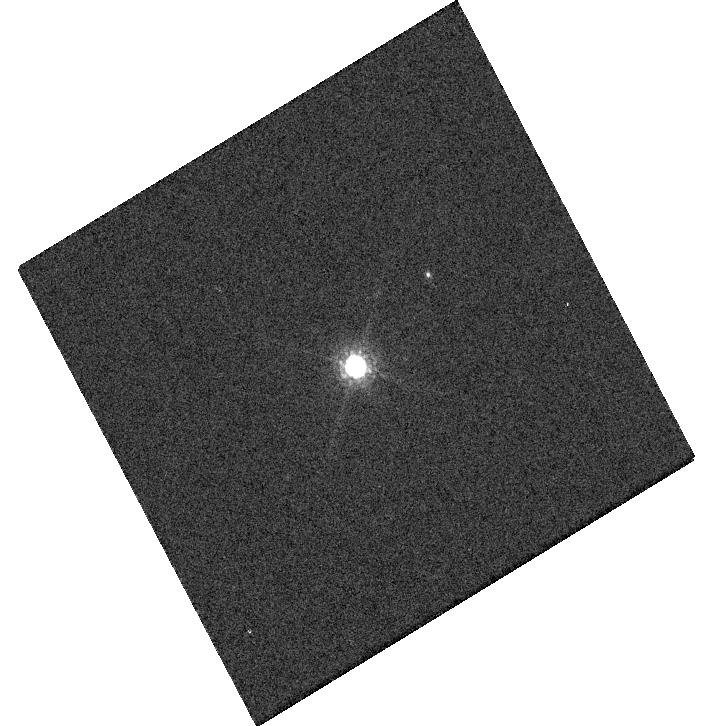
Target: GRW+70. Instrument: WFC3/UVIS. Filter: F850LP. Exposure: 1 min. Observation ID: hst_17015_a7_wfc3_uvis_f850lp_iev5a7

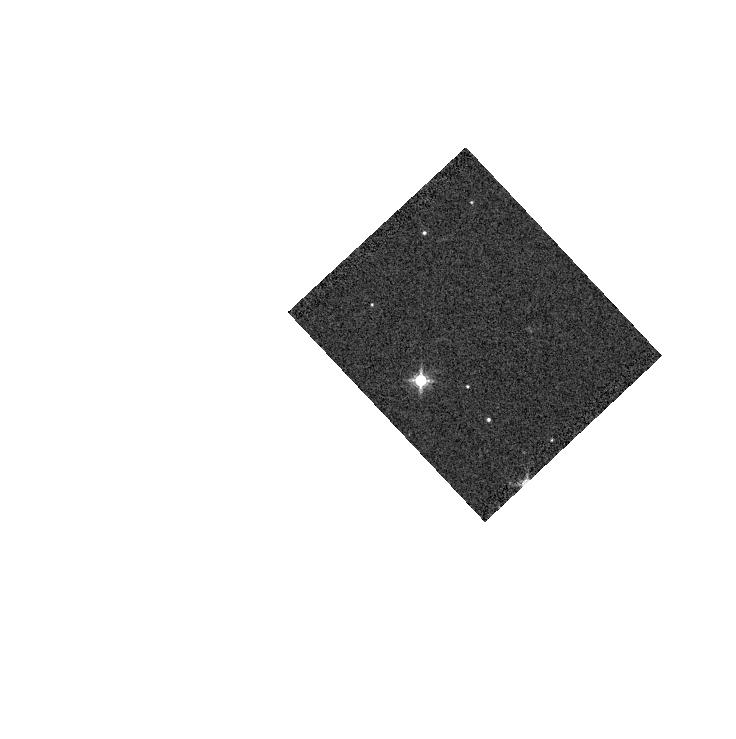
Target: GD-71. Instrument: WFC3/IR. Filter: F139M. Exposure: 1 min. Observation ID: hst_17015_19_wfc3_ir_f139m_iev519

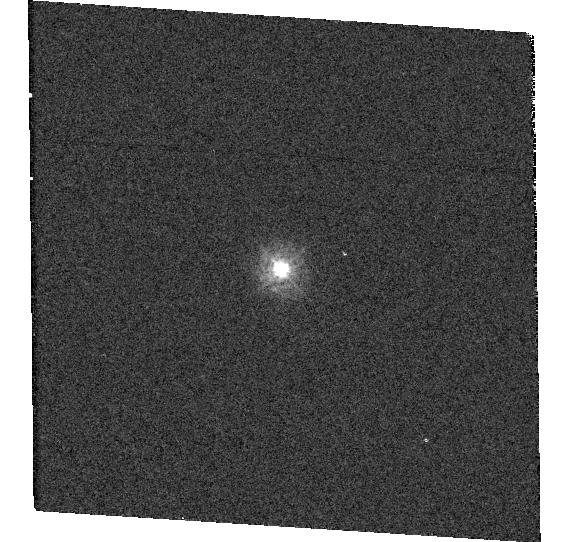
Target: TYC-4212-455-1-1. Instrument: WFC3/UVIS. Filter: F275W. Exposure: 1 min. Observation ID: hst_17015_15_wfc3_uvis_f275w_iev515

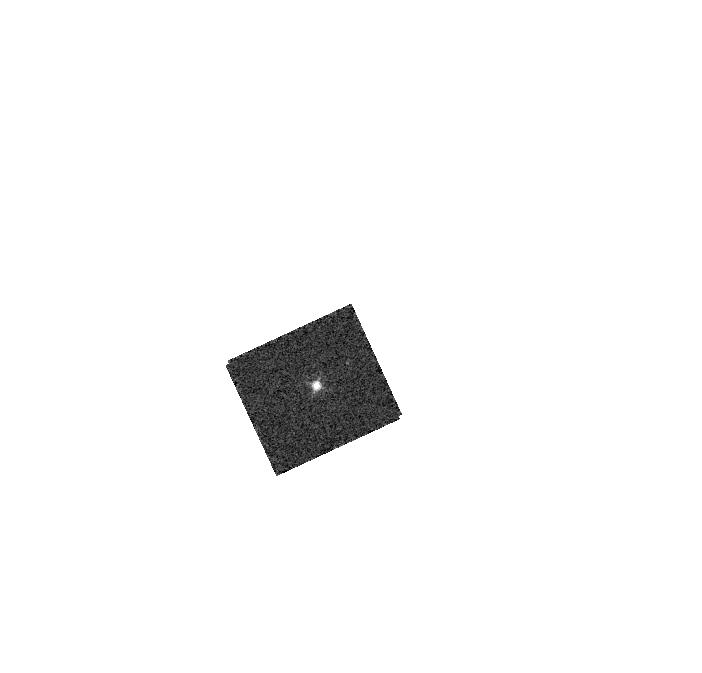
Target: GD-153. Instrument: WFC3/IR. Filter: F130N. Exposure: 2 min. Observation ID: hst_17015_17_wfc3_ir_f130n_iev517

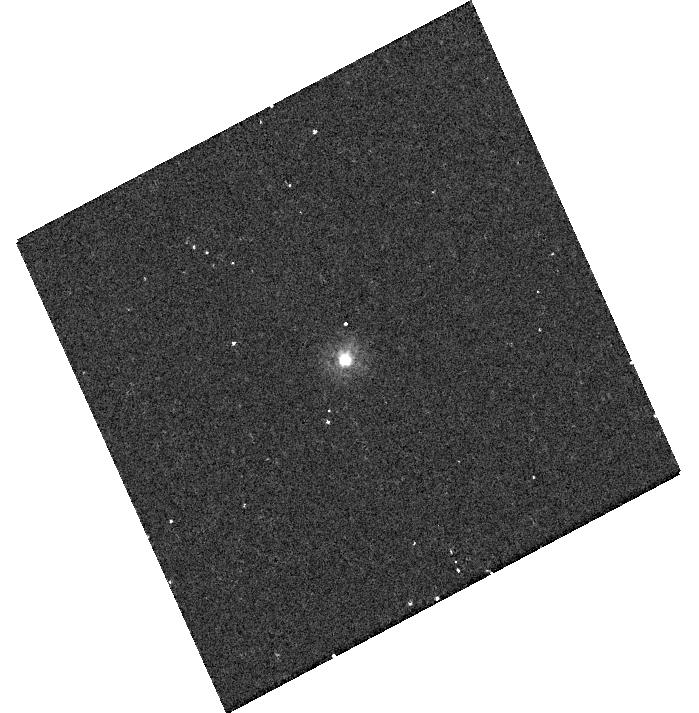
Target: P330E. Instrument: WFC3/UVIS. Filter: F225W. Exposure: 12 min. Observation ID: hst_17015_20_wfc3_uvis_f225w_iev520

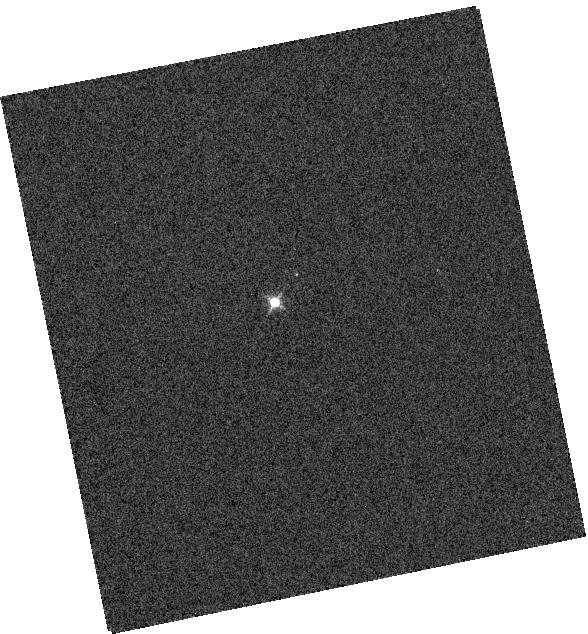
Target: GRW+70. Instrument: WFC3/IR. Filter: F126N. Exposure: 1 min. Observation ID: hst_17015_18_wfc3_ir_f126n_iev518

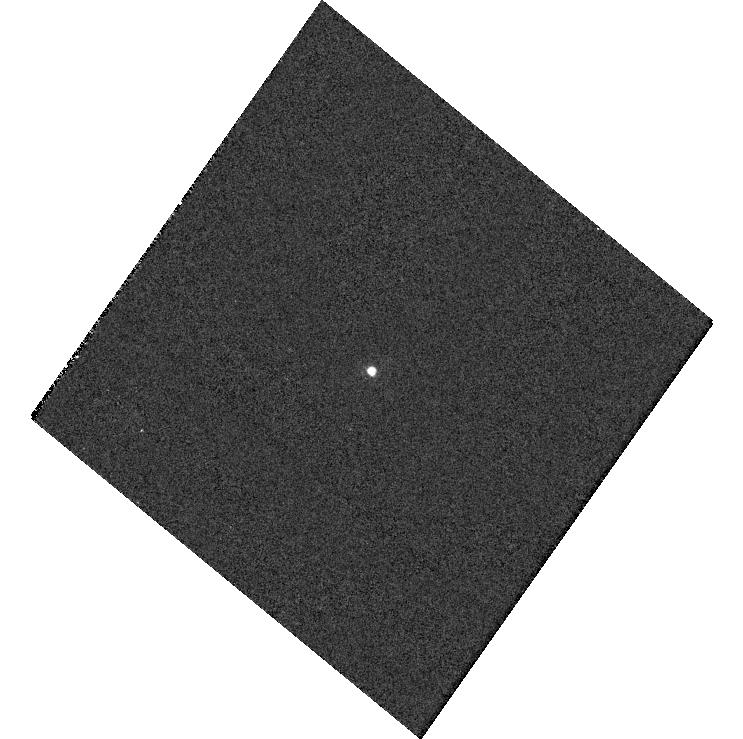
Target: GD-153. Instrument: WFC3/UVIS. Filter: F953N. Exposure: 2 min. Observation ID: hst_17015_03_wfc3_uvis_f953n_iev503

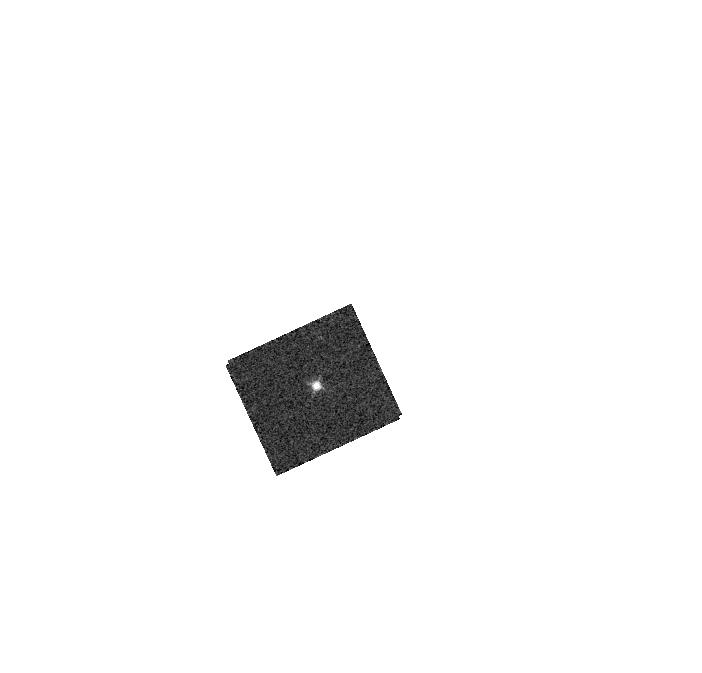
Target: GD-153. Instrument: WFC3/IR. Filter: F128N. Exposure: 2 min. Observation ID: hst_17015_17_wfc3_ir_f128n_iev517

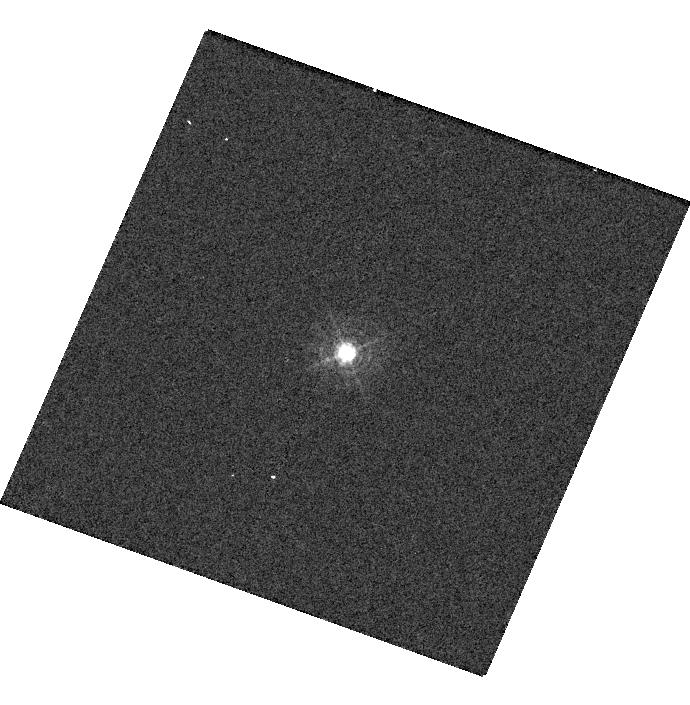
Target: GD-153. Instrument: WFC3/UVIS. Filter: F395N. Exposure: 1 min. Observation ID: hst_17015_04_wfc3_uvis_f395n_iev504

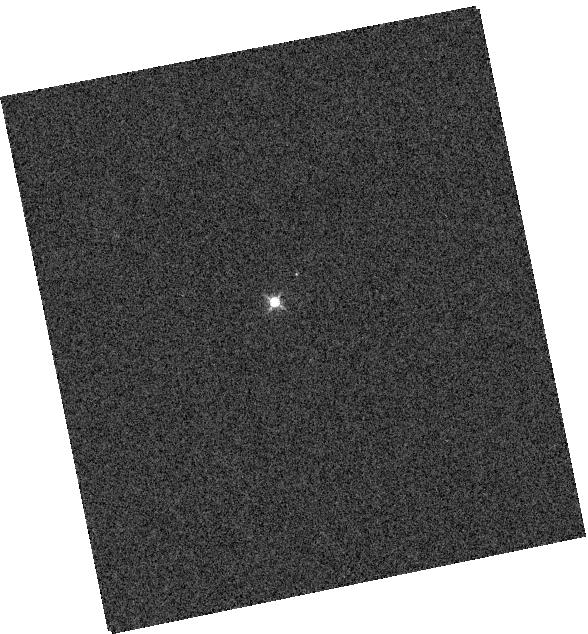
Target: GRW+70. Instrument: WFC3/IR. Filter: F132N. Exposure: 1 min. Observation ID: hst_17015_18_wfc3_ir_f132n_iev518

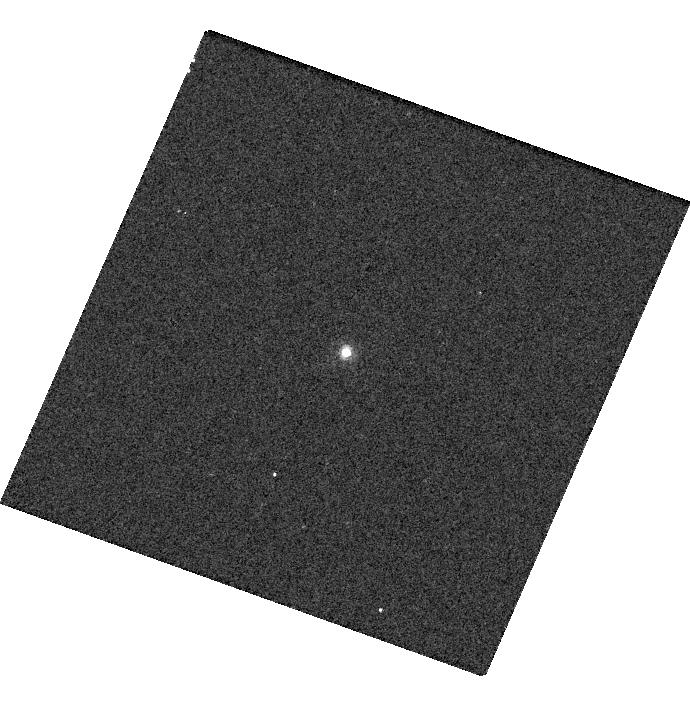
Target: GD-153. Instrument: WFC3/UVIS. Filter: F658N. Exposure: 2 min. Observation ID: hst_17015_04_wfc3_uvis_f658n_iev504

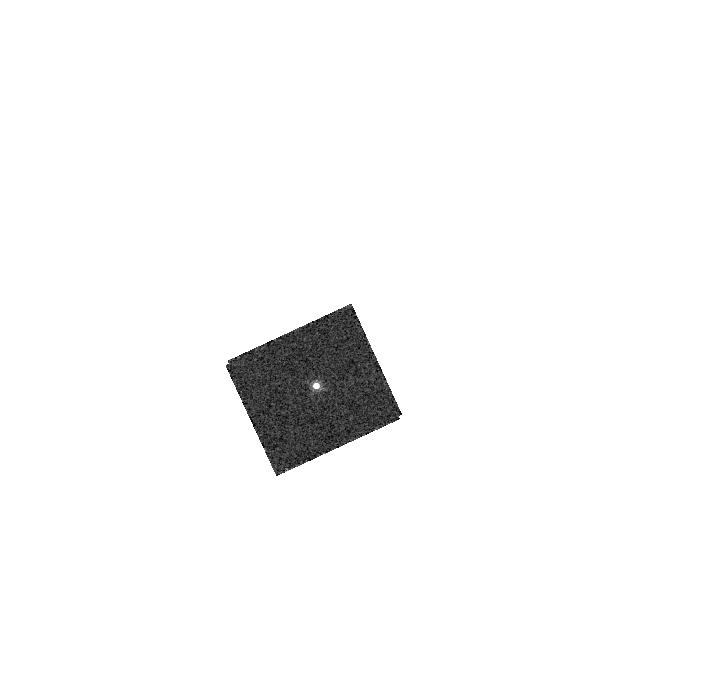
Target: GD-153. Instrument: WFC3/IR. Filter: F167N. Exposure: 2 min. Observation ID: hst_17015_17_wfc3_ir_f167n_iev517

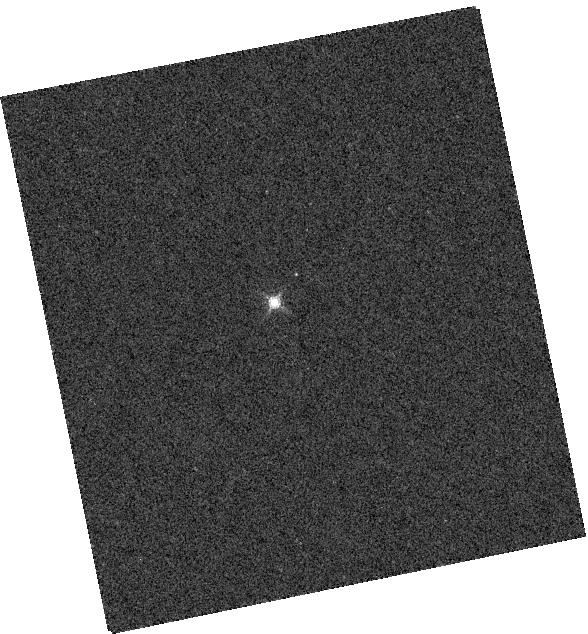
Target: GRW+70. Instrument: WFC3/IR. Filter: F164N. Exposure: 2 min. Observation ID: hst_17015_18_wfc3_ir_f164n_iev518

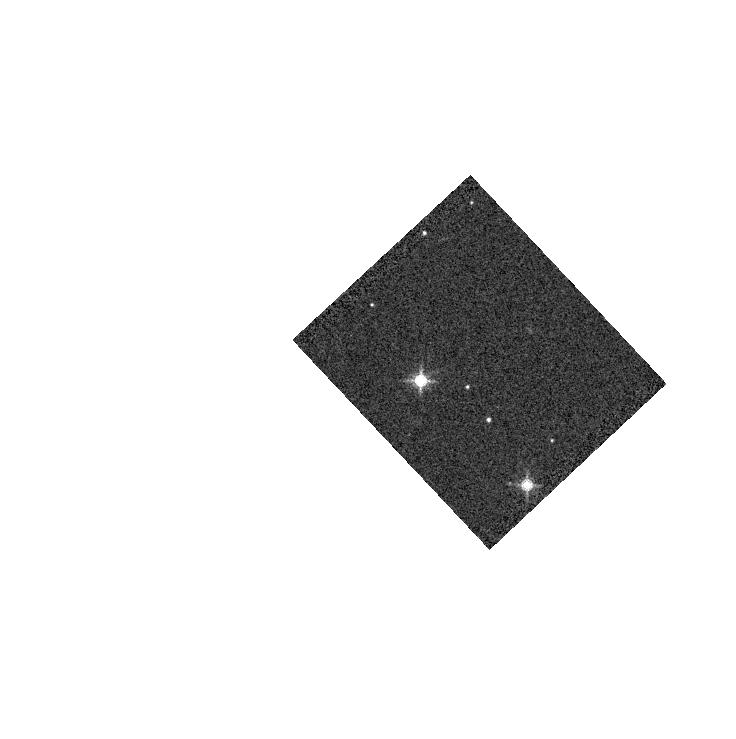
Target: GD-71. Instrument: WFC3/IR. Filter: F153M. Exposure: 1 min. Observation ID: hst_17015_19_wfc3_ir_f153m_iev519

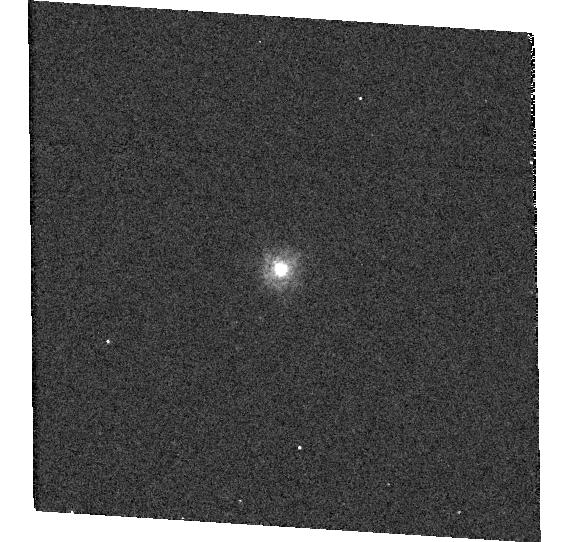
Target: TYC-4212-455-1-1. Instrument: WFC3/UVIS. Filter: F218W. Exposure: 3 min. Observation ID: hst_17015_15_wfc3_uvis_f218w_iev515

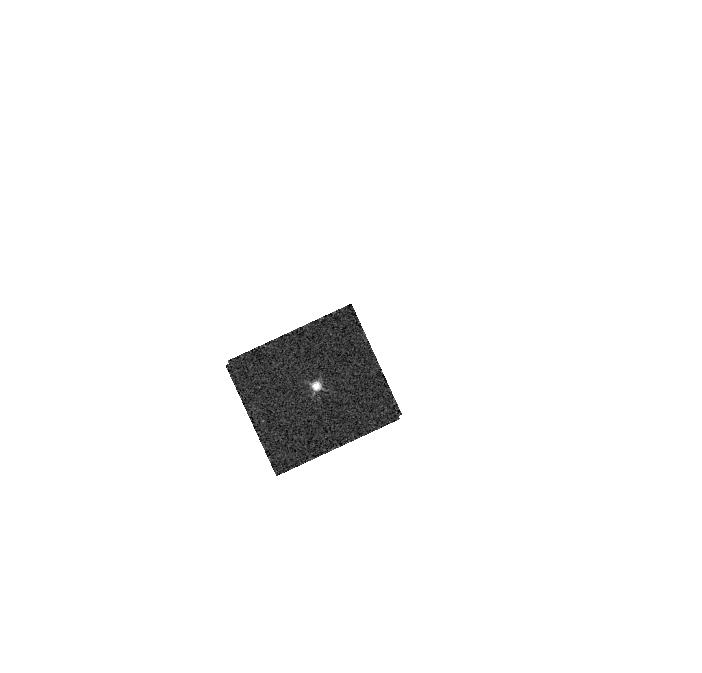
Target: GD-153. Instrument: WFC3/IR. Filter: F126N. Exposure: 2 min. Observation ID: hst_17015_17_wfc3_ir_f126n_iev517

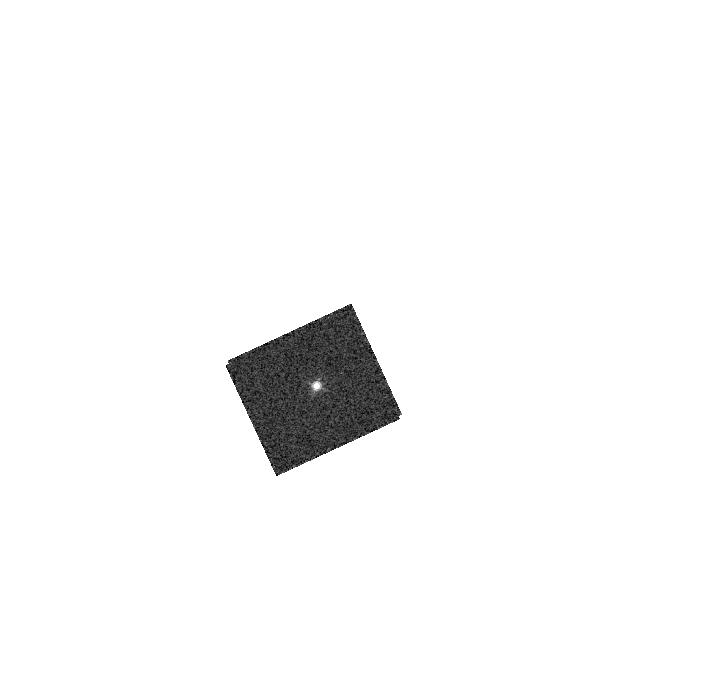
Target: GD-153. Instrument: WFC3/IR. Filter: F132N. Exposure: 2 min. Observation ID: hst_17015_17_wfc3_ir_f132n_iev517

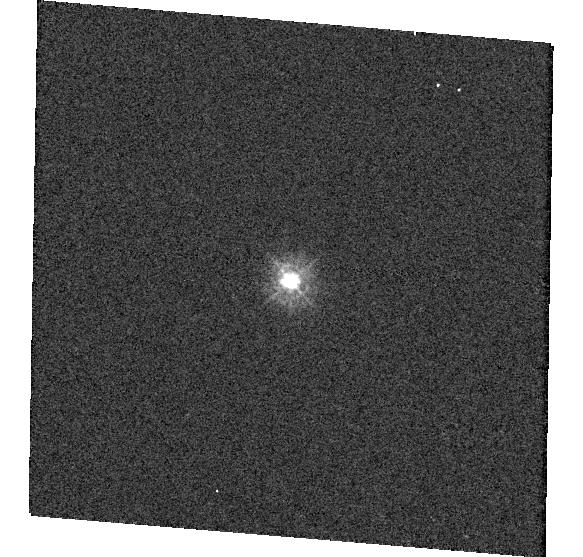
Target: TYC-4212-455-1-1. Instrument: WFC3/UVIS. Filter: F275W. Exposure: 1 min. Observation ID: hst_17015_16_wfc3_uvis_f275w_iev516

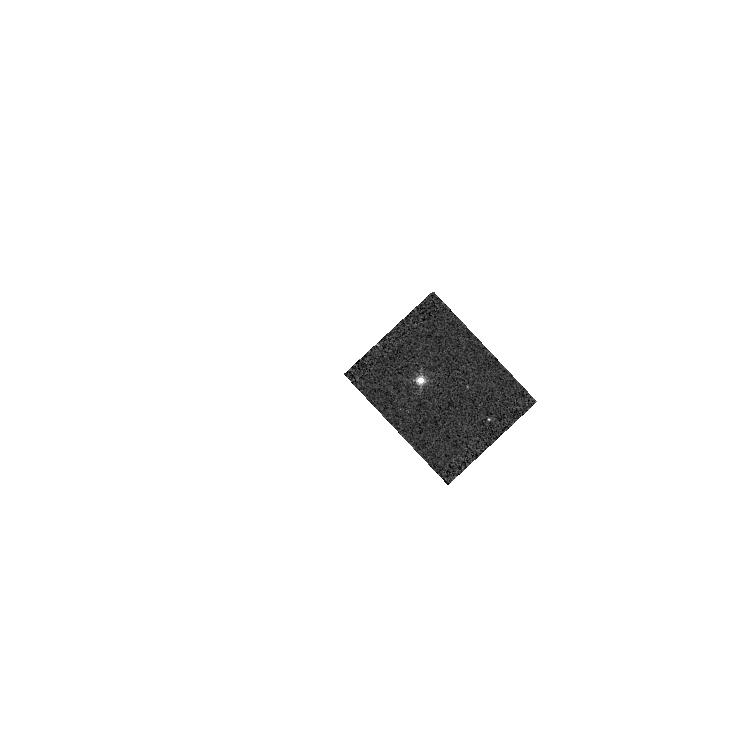
Target: GD-71. Instrument: WFC3/IR. Filter: F132N. Exposure: 1 min. Observation ID: hst_17015_19_wfc3_ir_f132n_iev519

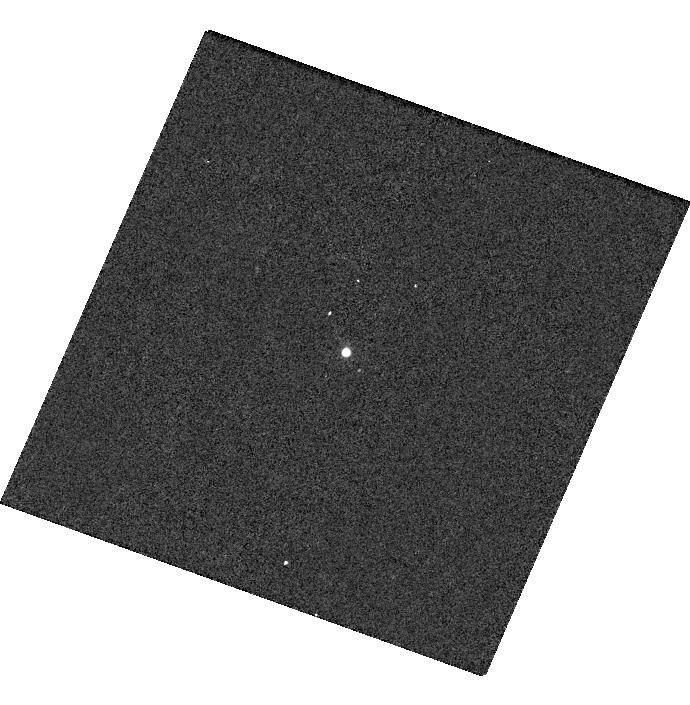
Target: GD-153. Instrument: WFC3/UVIS. Filter: F953N. Exposure: 2 min. Observation ID: hst_17015_04_wfc3_uvis_f953n_iev504

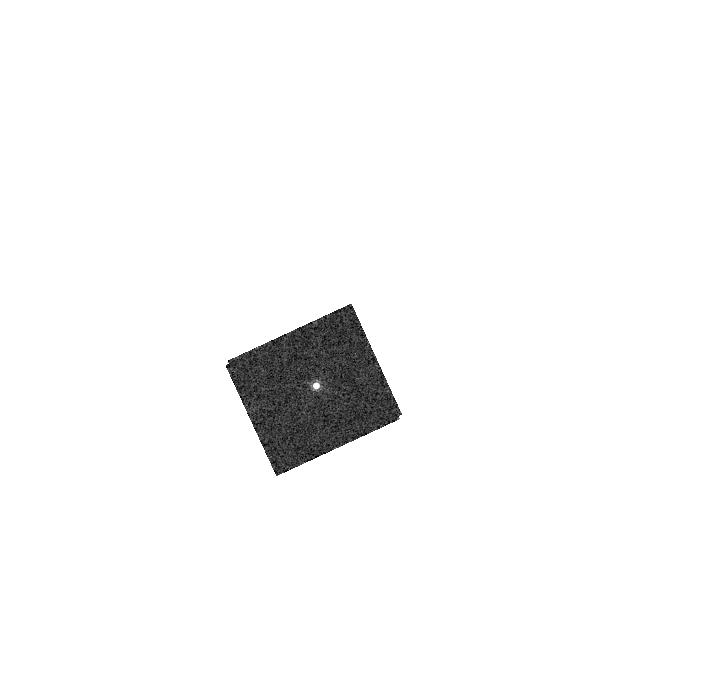
Target: GD-153. Instrument: WFC3/IR. Filter: F164N. Exposure: 2 min. Observation ID: hst_17015_17_wfc3_ir_f164n_iev517

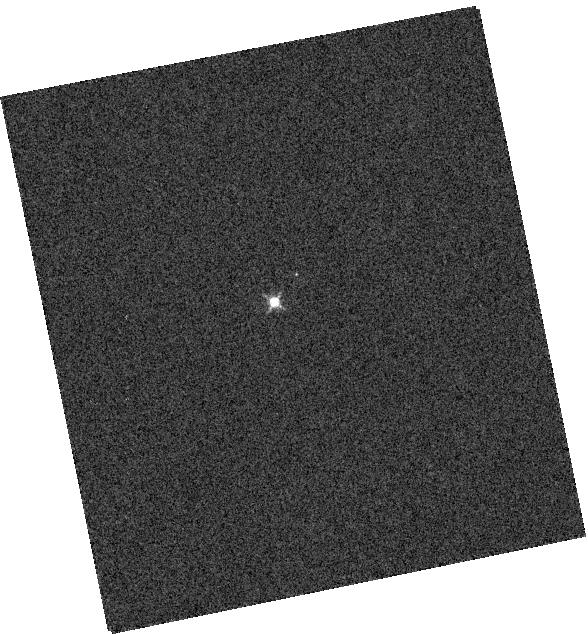
Target: GRW+70. Instrument: WFC3/IR. Filter: F128N. Exposure: 1 min. Observation ID: hst_17015_18_wfc3_ir_f128n_iev518

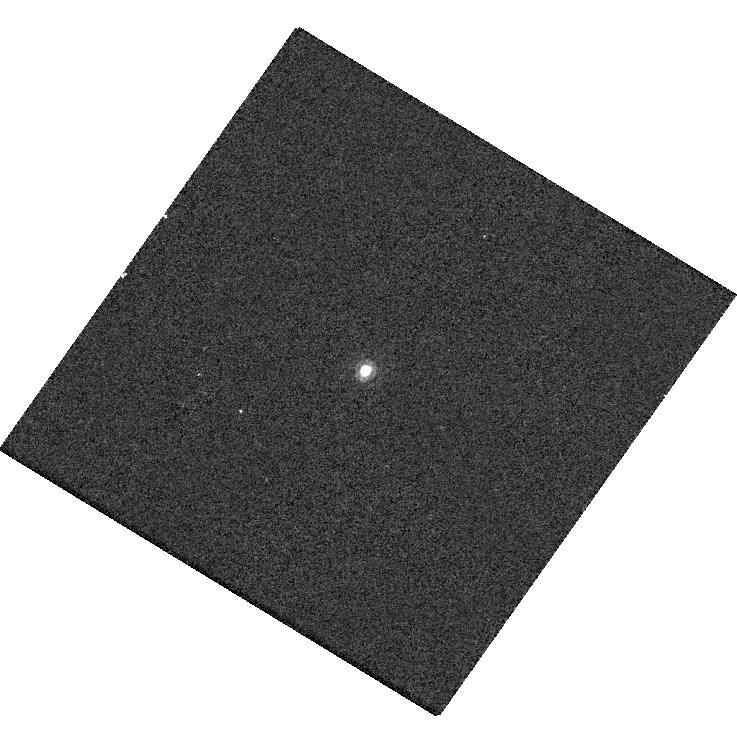
Target: P330E. Instrument: WFC3/UVIS. Filter: F953N. Exposure: 1 min. Observation ID: hst_17015_a4_wfc3_uvis_f953n_iev5a4

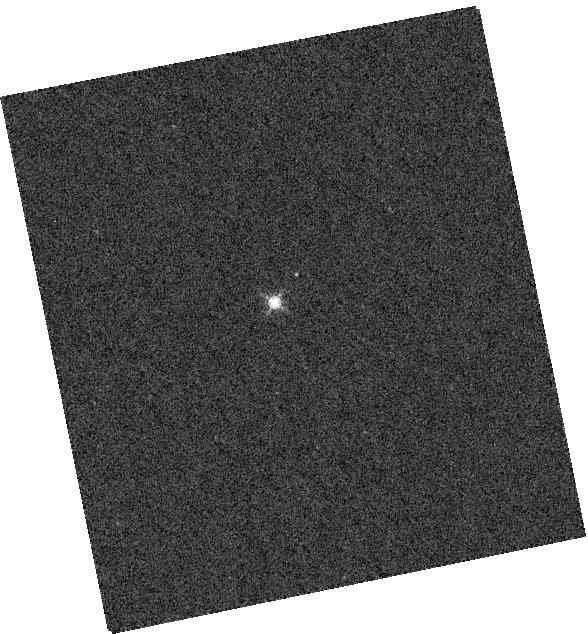
Target: GRW+70. Instrument: WFC3/IR. Filter: F167N. Exposure: 3 min. Observation ID: hst_17015_18_wfc3_ir_f167n_iev518

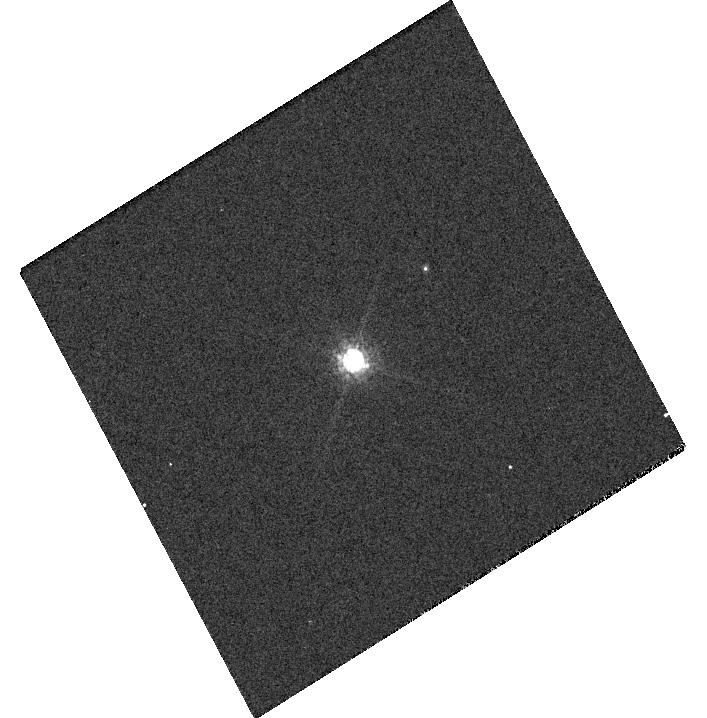
Target: GRW+70. Instrument: WFC3/UVIS. Filter: F850LP. Exposure: 1 min. Observation ID: hst_17015_07_wfc3_uvis_f850lp_iev507

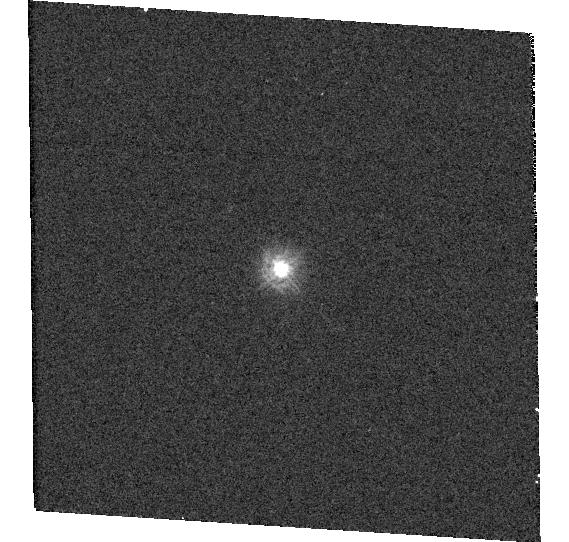
Target: TYC-4212-455-1-1. Instrument: WFC3/UVIS. Filter: F225W. Exposure: 2 min. Observation ID: hst_17015_15_wfc3_uvis_f225w_iev515

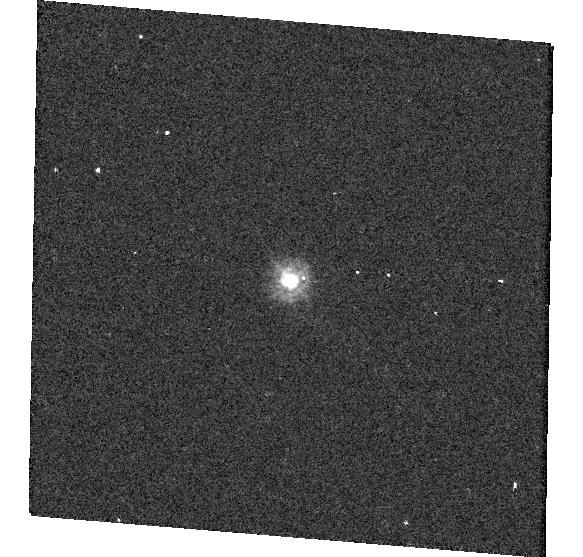
Target: TYC-4212-455-1-1. Instrument: WFC3/UVIS. Filter: F218W. Exposure: 3 min. Observation ID: hst_17015_16_wfc3_uvis_f218w_iev516

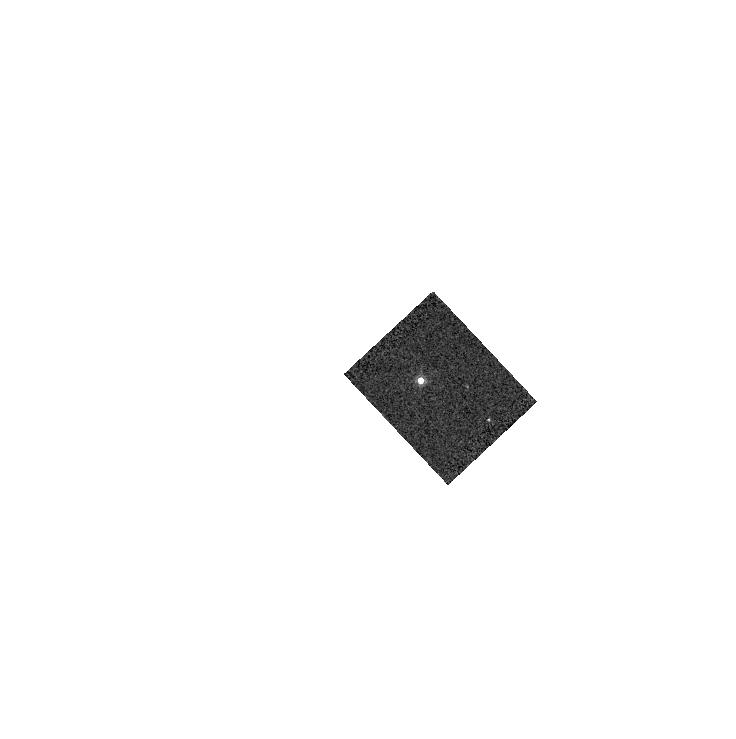
Target: GD-71. Instrument: WFC3/IR. Filter: F167N. Exposure: 1 min. Observation ID: hst_17015_19_wfc3_ir_f167n_iev519

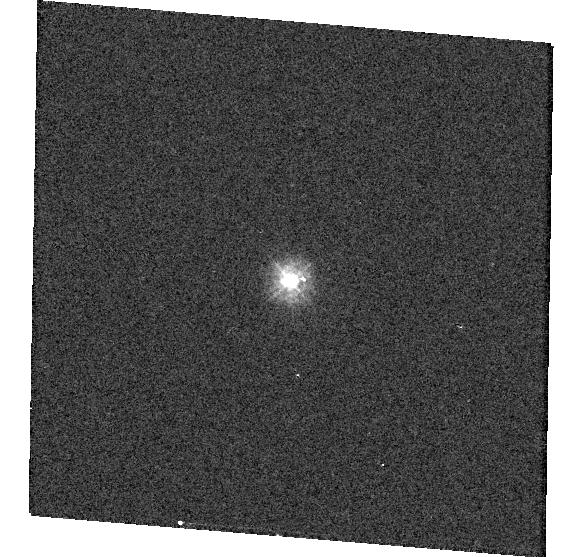
Target: TYC-4212-455-1-1. Instrument: WFC3/UVIS. Filter: F225W. Exposure: 2 min. Observation ID: hst_17015_16_wfc3_uvis_f225w_iev516

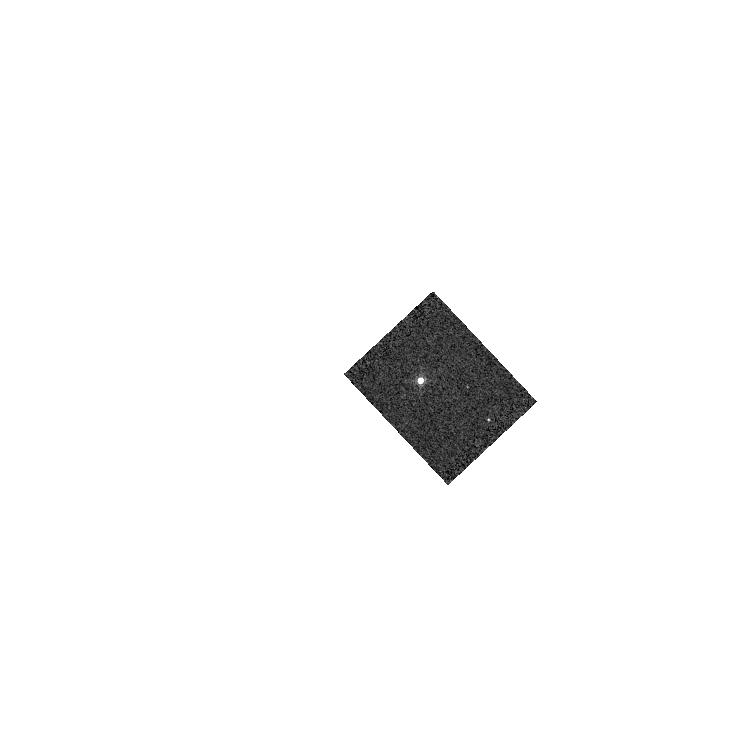
Target: GD-71. Instrument: WFC3/IR. Filter: F164N. Exposure: 1 min. Observation ID: hst_17015_19_wfc3_ir_f164n_iev519

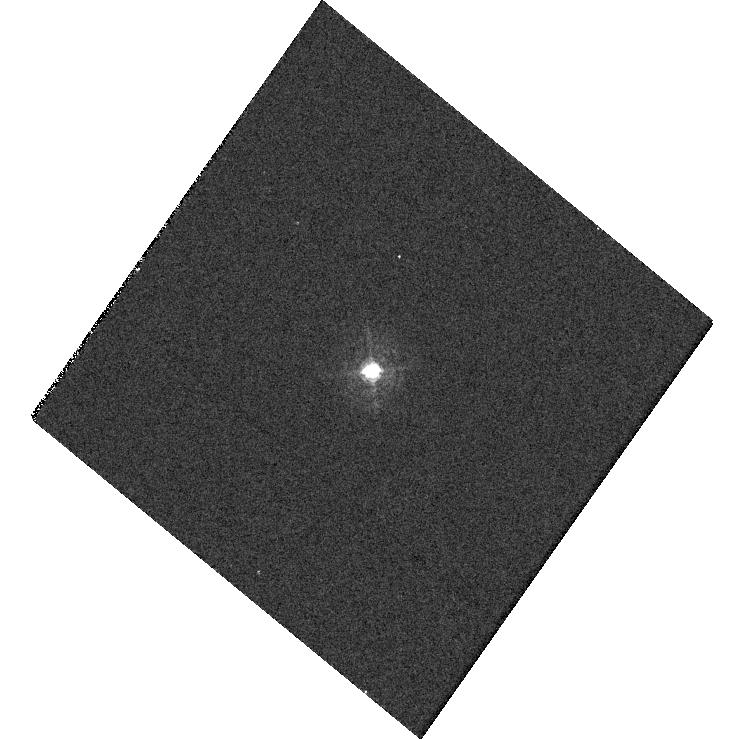
Target: GD-153. Instrument: WFC3/UVIS. Filter: F395N. Exposure: 1 min. Observation ID: hst_17015_03_wfc3_uvis_f395n_iev503

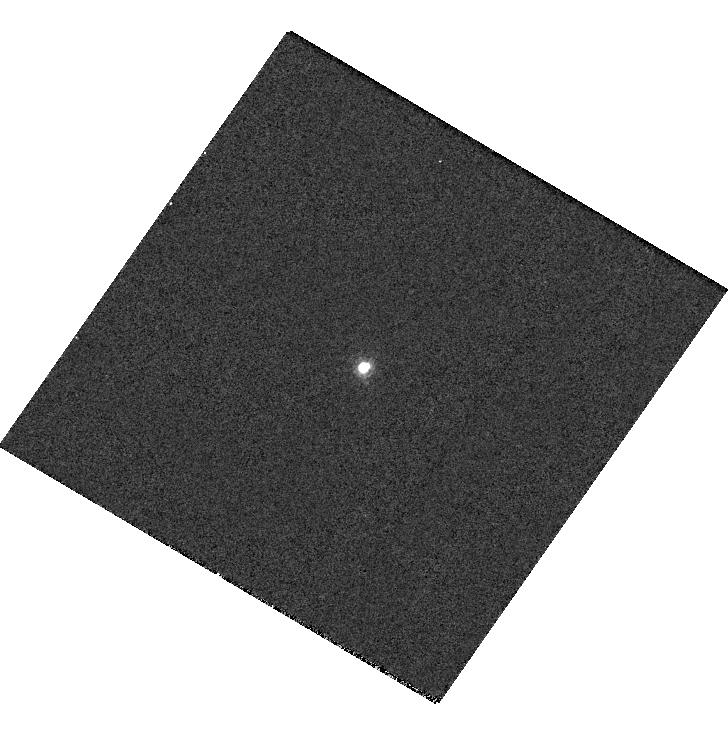
Target: P330E. Instrument: WFC3/UVIS. Filter: F953N. Exposure: 1 min. Observation ID: hst_17015_14_wfc3_uvis_f953n_iev514

WFC3 UVIS and IR Photometry (PI: Calamida, Annalisa)

Using high signal-to-noise observations of spectrophotometric standard stars in staring mode, this program serves as a monitor of the UVIS and IR channel throughput and stability. The data will be used to compute inverse sensitivities (i.e. zeropoints), encircled energies, and any required color term corrections for both WFC3 channels as a function of time, wavelength, and position on the detector.